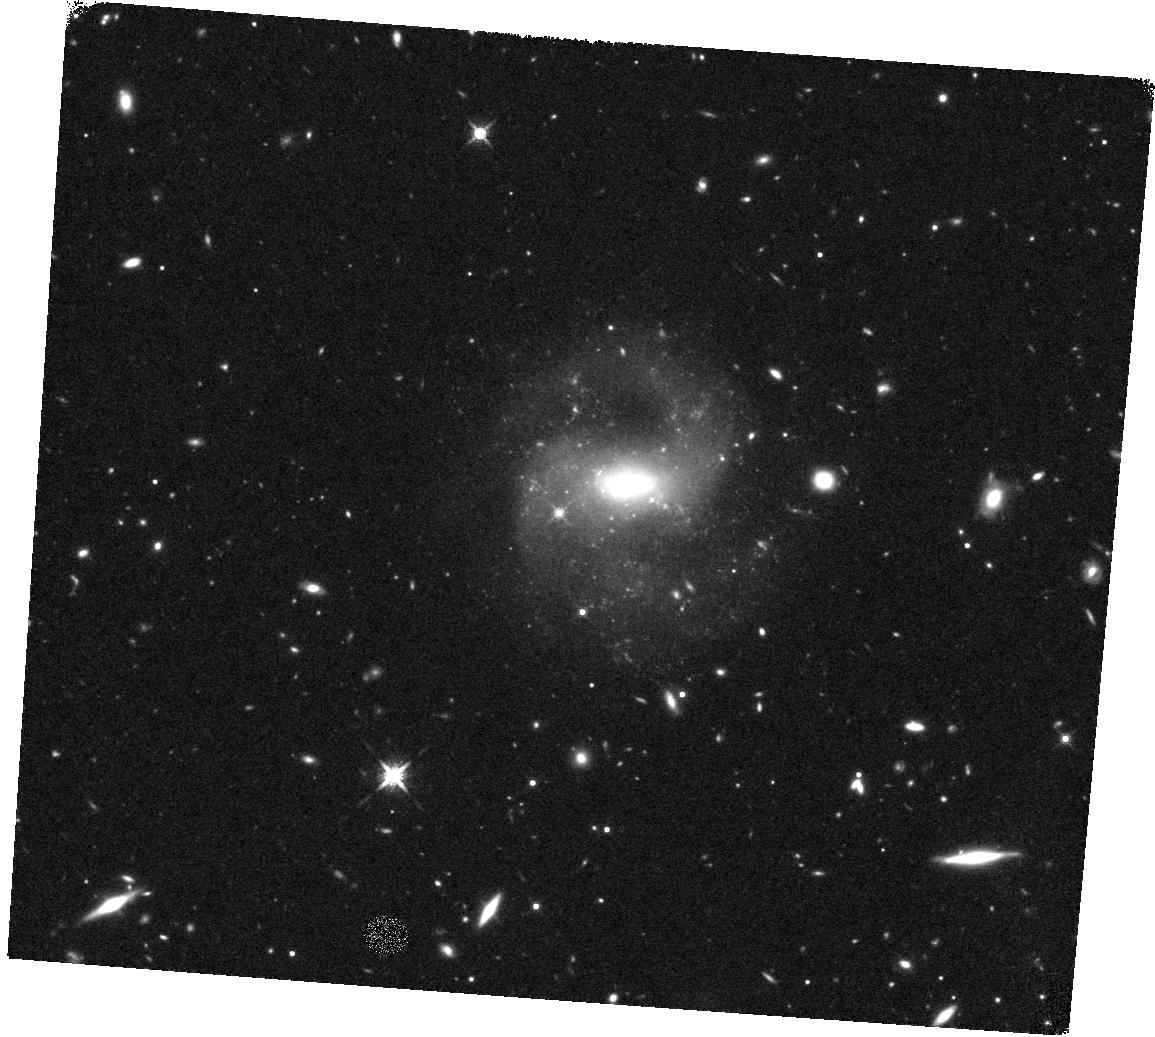
Target: SDSS-J152304.97+114553.6. Instrument: WFC3/IR. Filter: F160W. Exposure: 45 min. Observation ID: hst_14187_01_wfc3_ir_f160w_icyv01

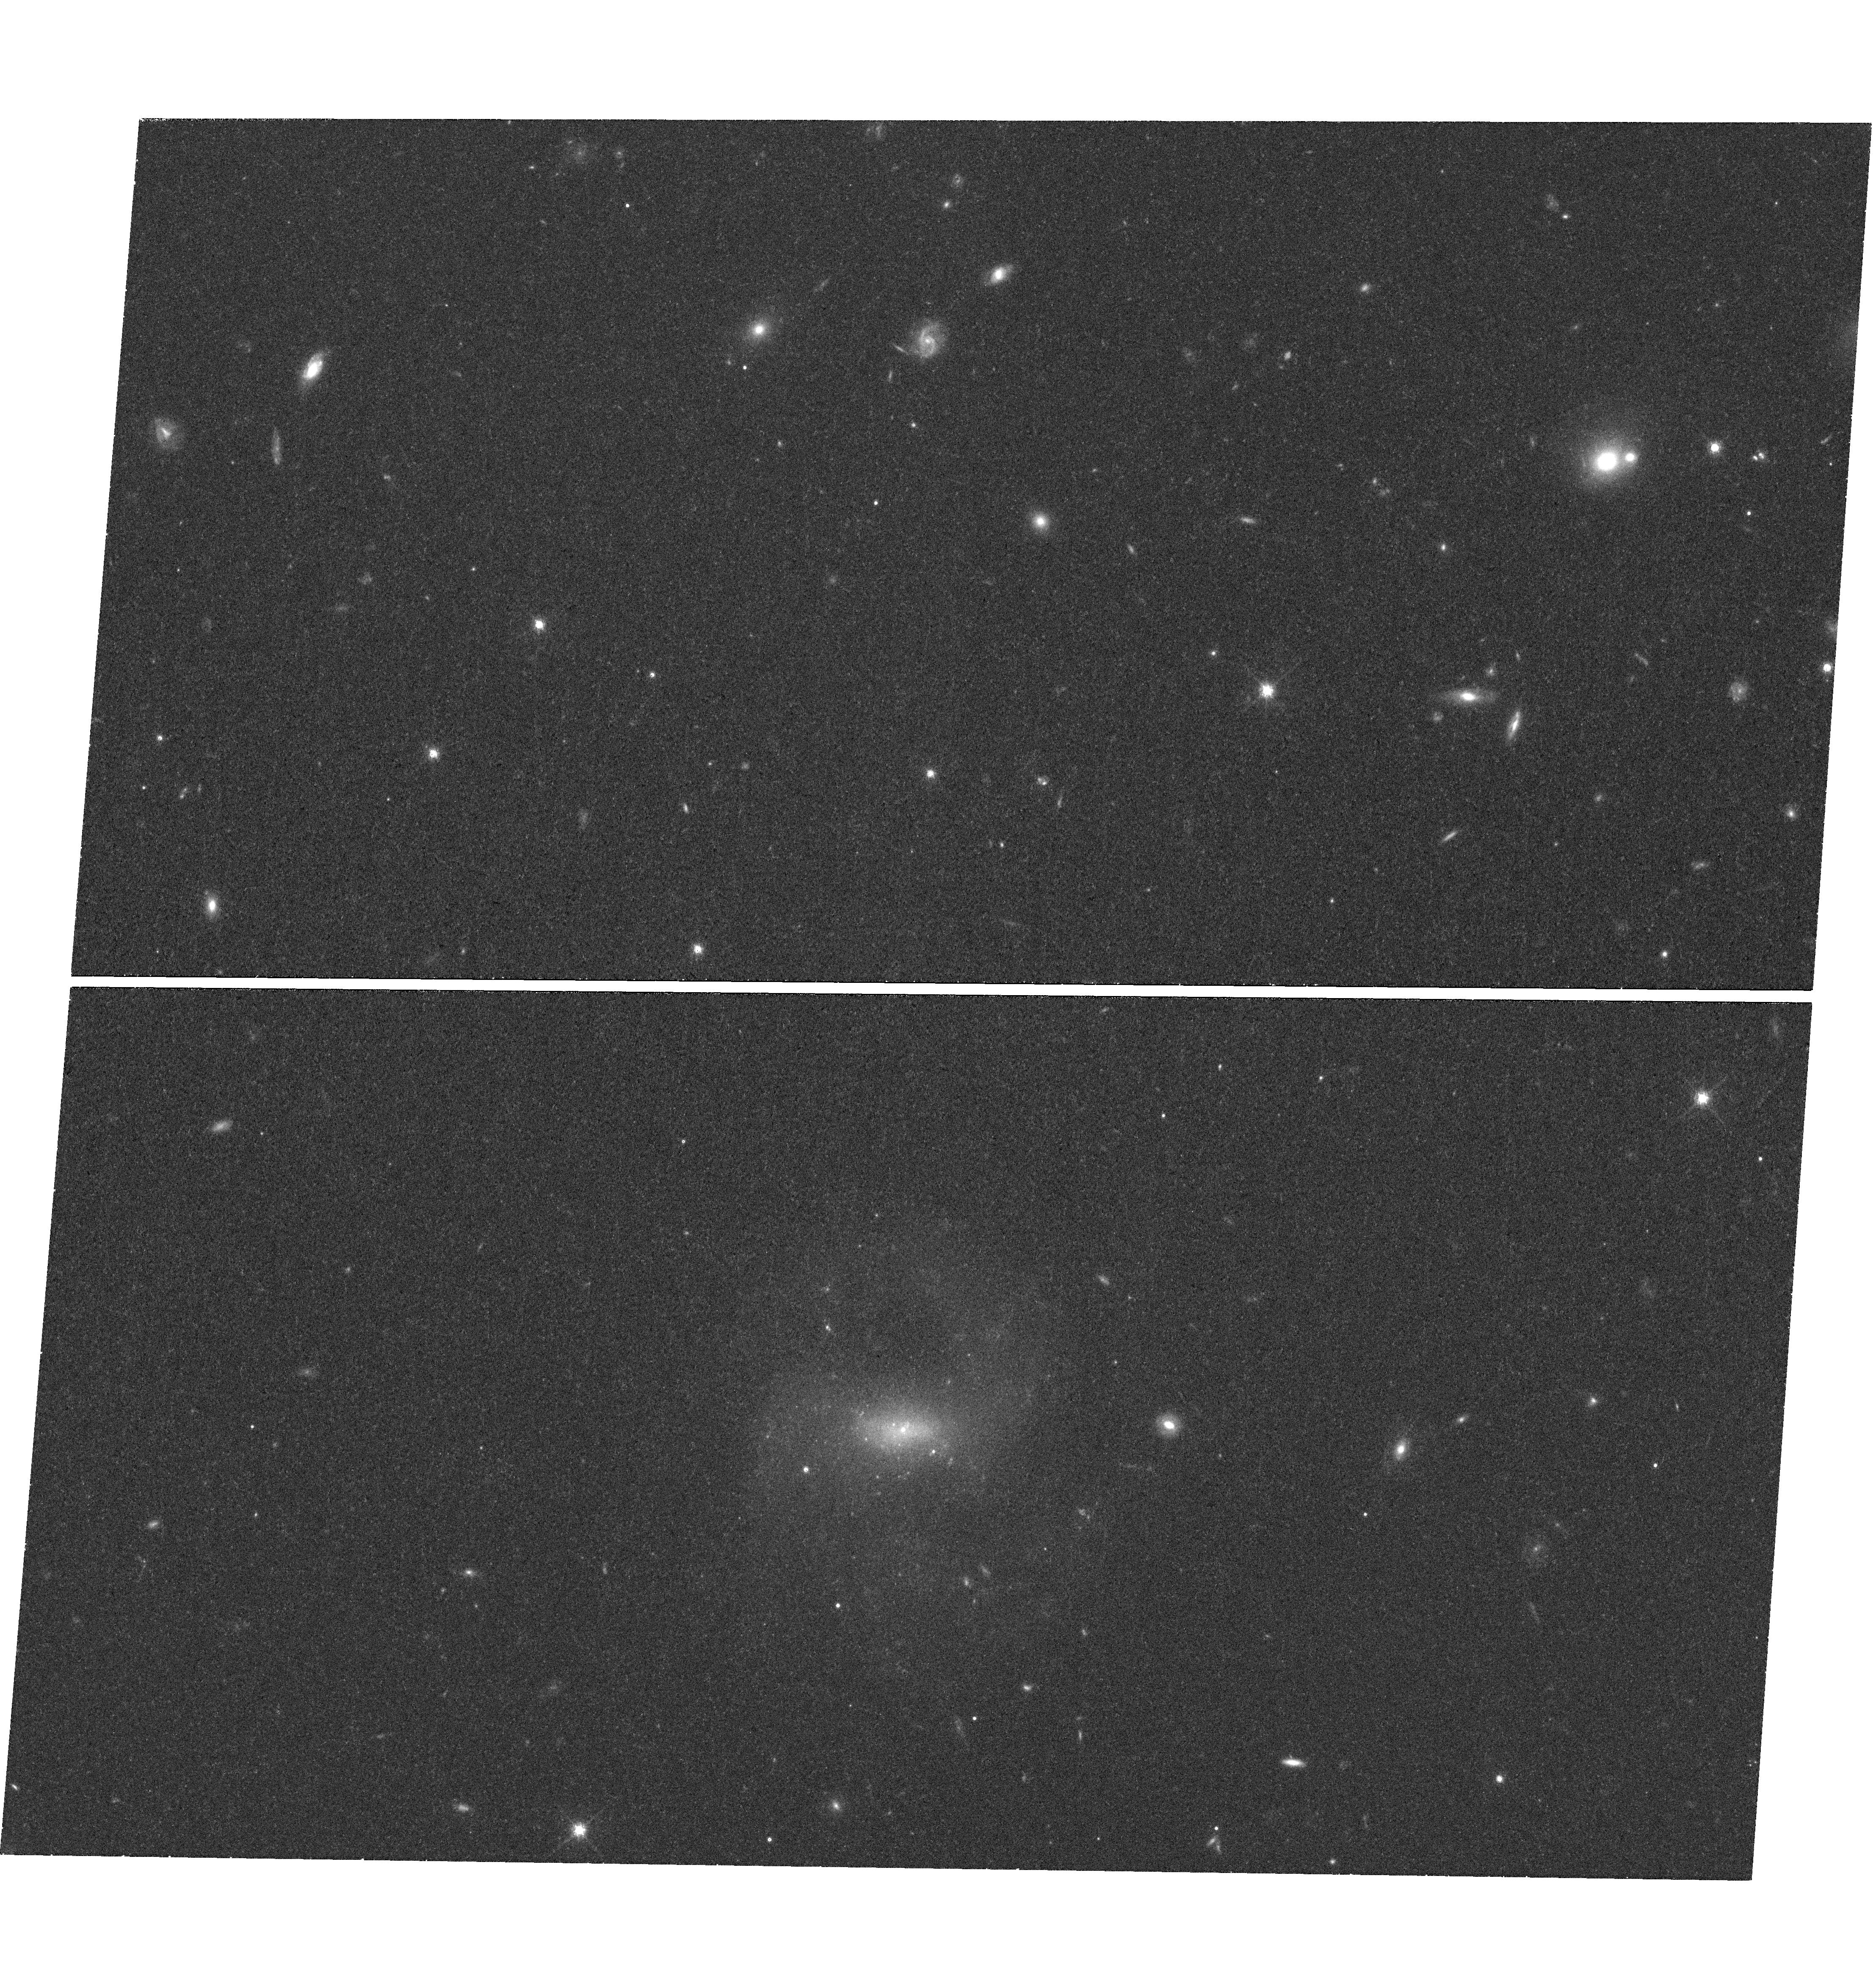
Target: SDSS-J152304.97+114553.6. Instrument: WFC3/UVIS. Filter: F775W. Exposure: 41 min. Observation ID: hst_14187_01_wfc3_uvis_f775w_icyv01

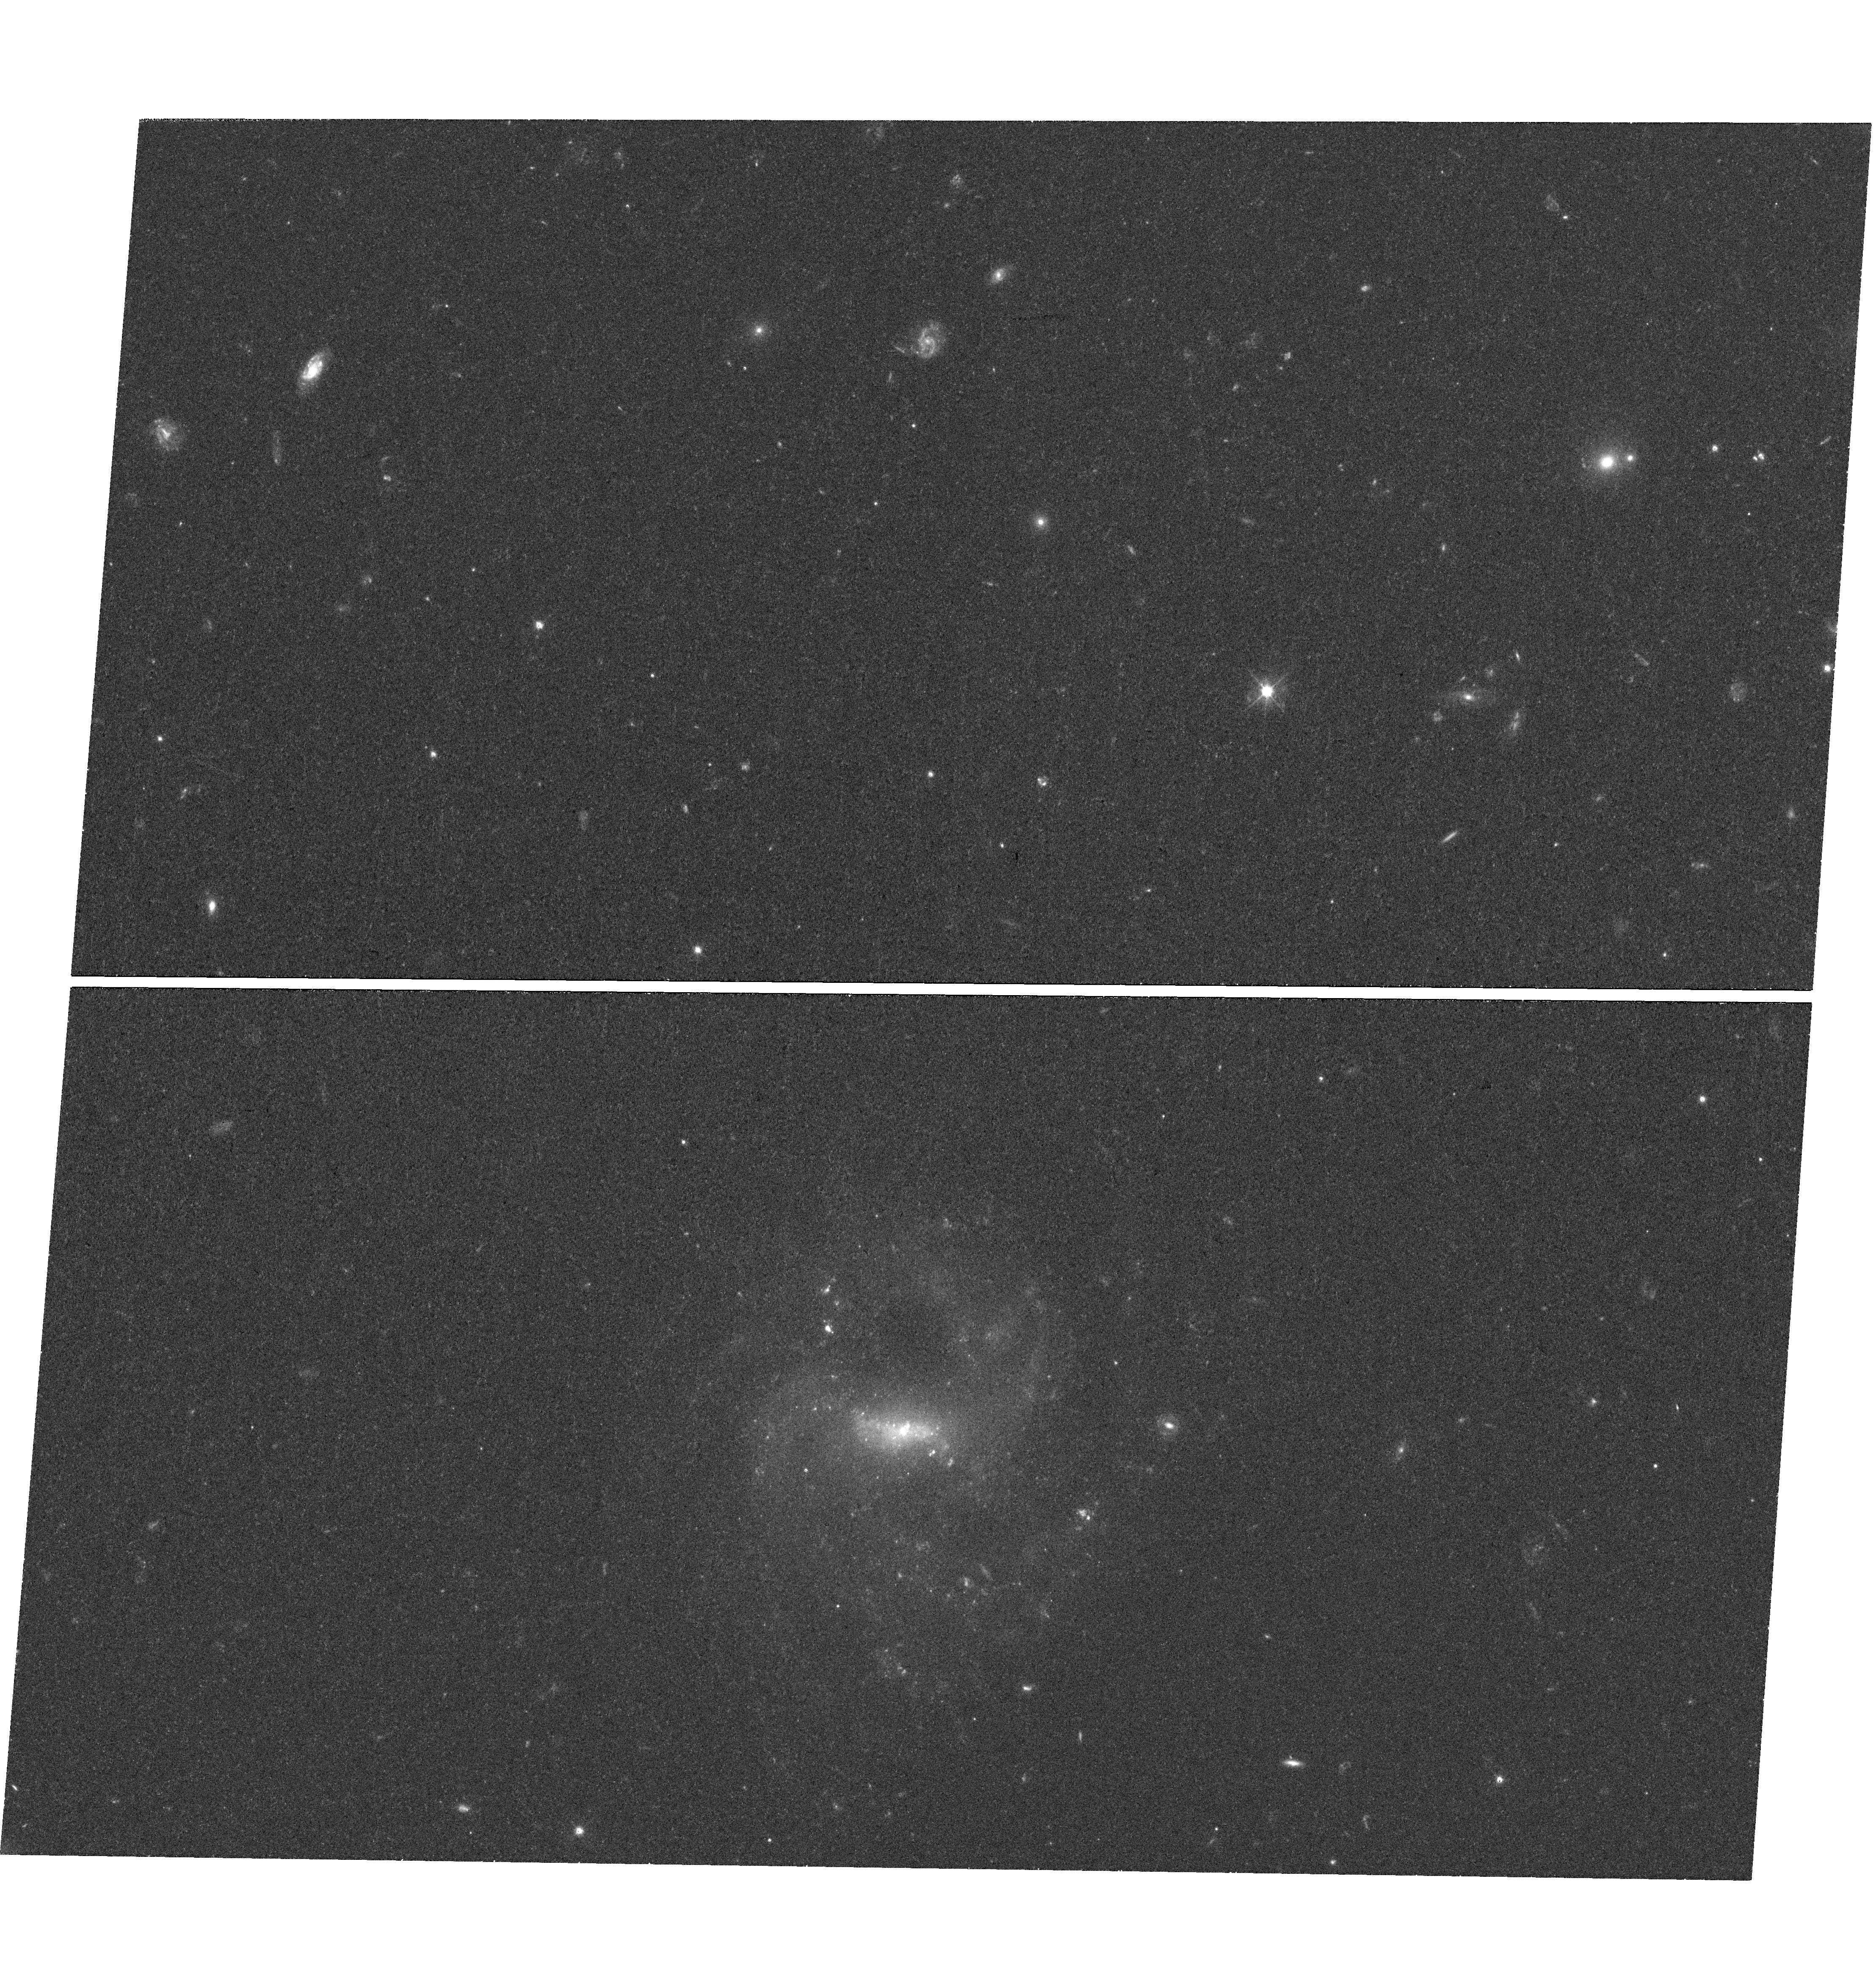
Target: SDSS-J152304.97+114553.6. Instrument: WFC3/UVIS. Filter: F475W. Exposure: 39 min. Observation ID: hst_14187_01_wfc3_uvis_f475w_icyv01

Studying the nuclear morphology of a dwarf galaxy with a 50, 000 solar mass black hole (PI: Baldassare, Vivienne)

Active galactic nuclei in dwarf galaxies represent a new class of objects in which to study the physics of black hole growth and black hole-galaxy coevolution. We recently discovered an active 50, 000 solar mass black hole in the nucleus of RGG 118, a dwarf disk galaxy ~100 Mpc away. Here, we describe WFC3/IR and UVIS observations that we will use to study the detailed nuclear morphology of the host galaxy. Such systems are still relatively rare compared to the population of active galactic nuclei as a whole, and sensitive, high resolution observations are necessary to determine whether these systems have special structural properties (i.e. bulges, nuclear bars) compared to the general dwarf galaxy population. Additionally, these observations will allow us to measure bulge mass and luminosity to test whether RGG 118 follows well-known black hole-galaxy scaling relations.